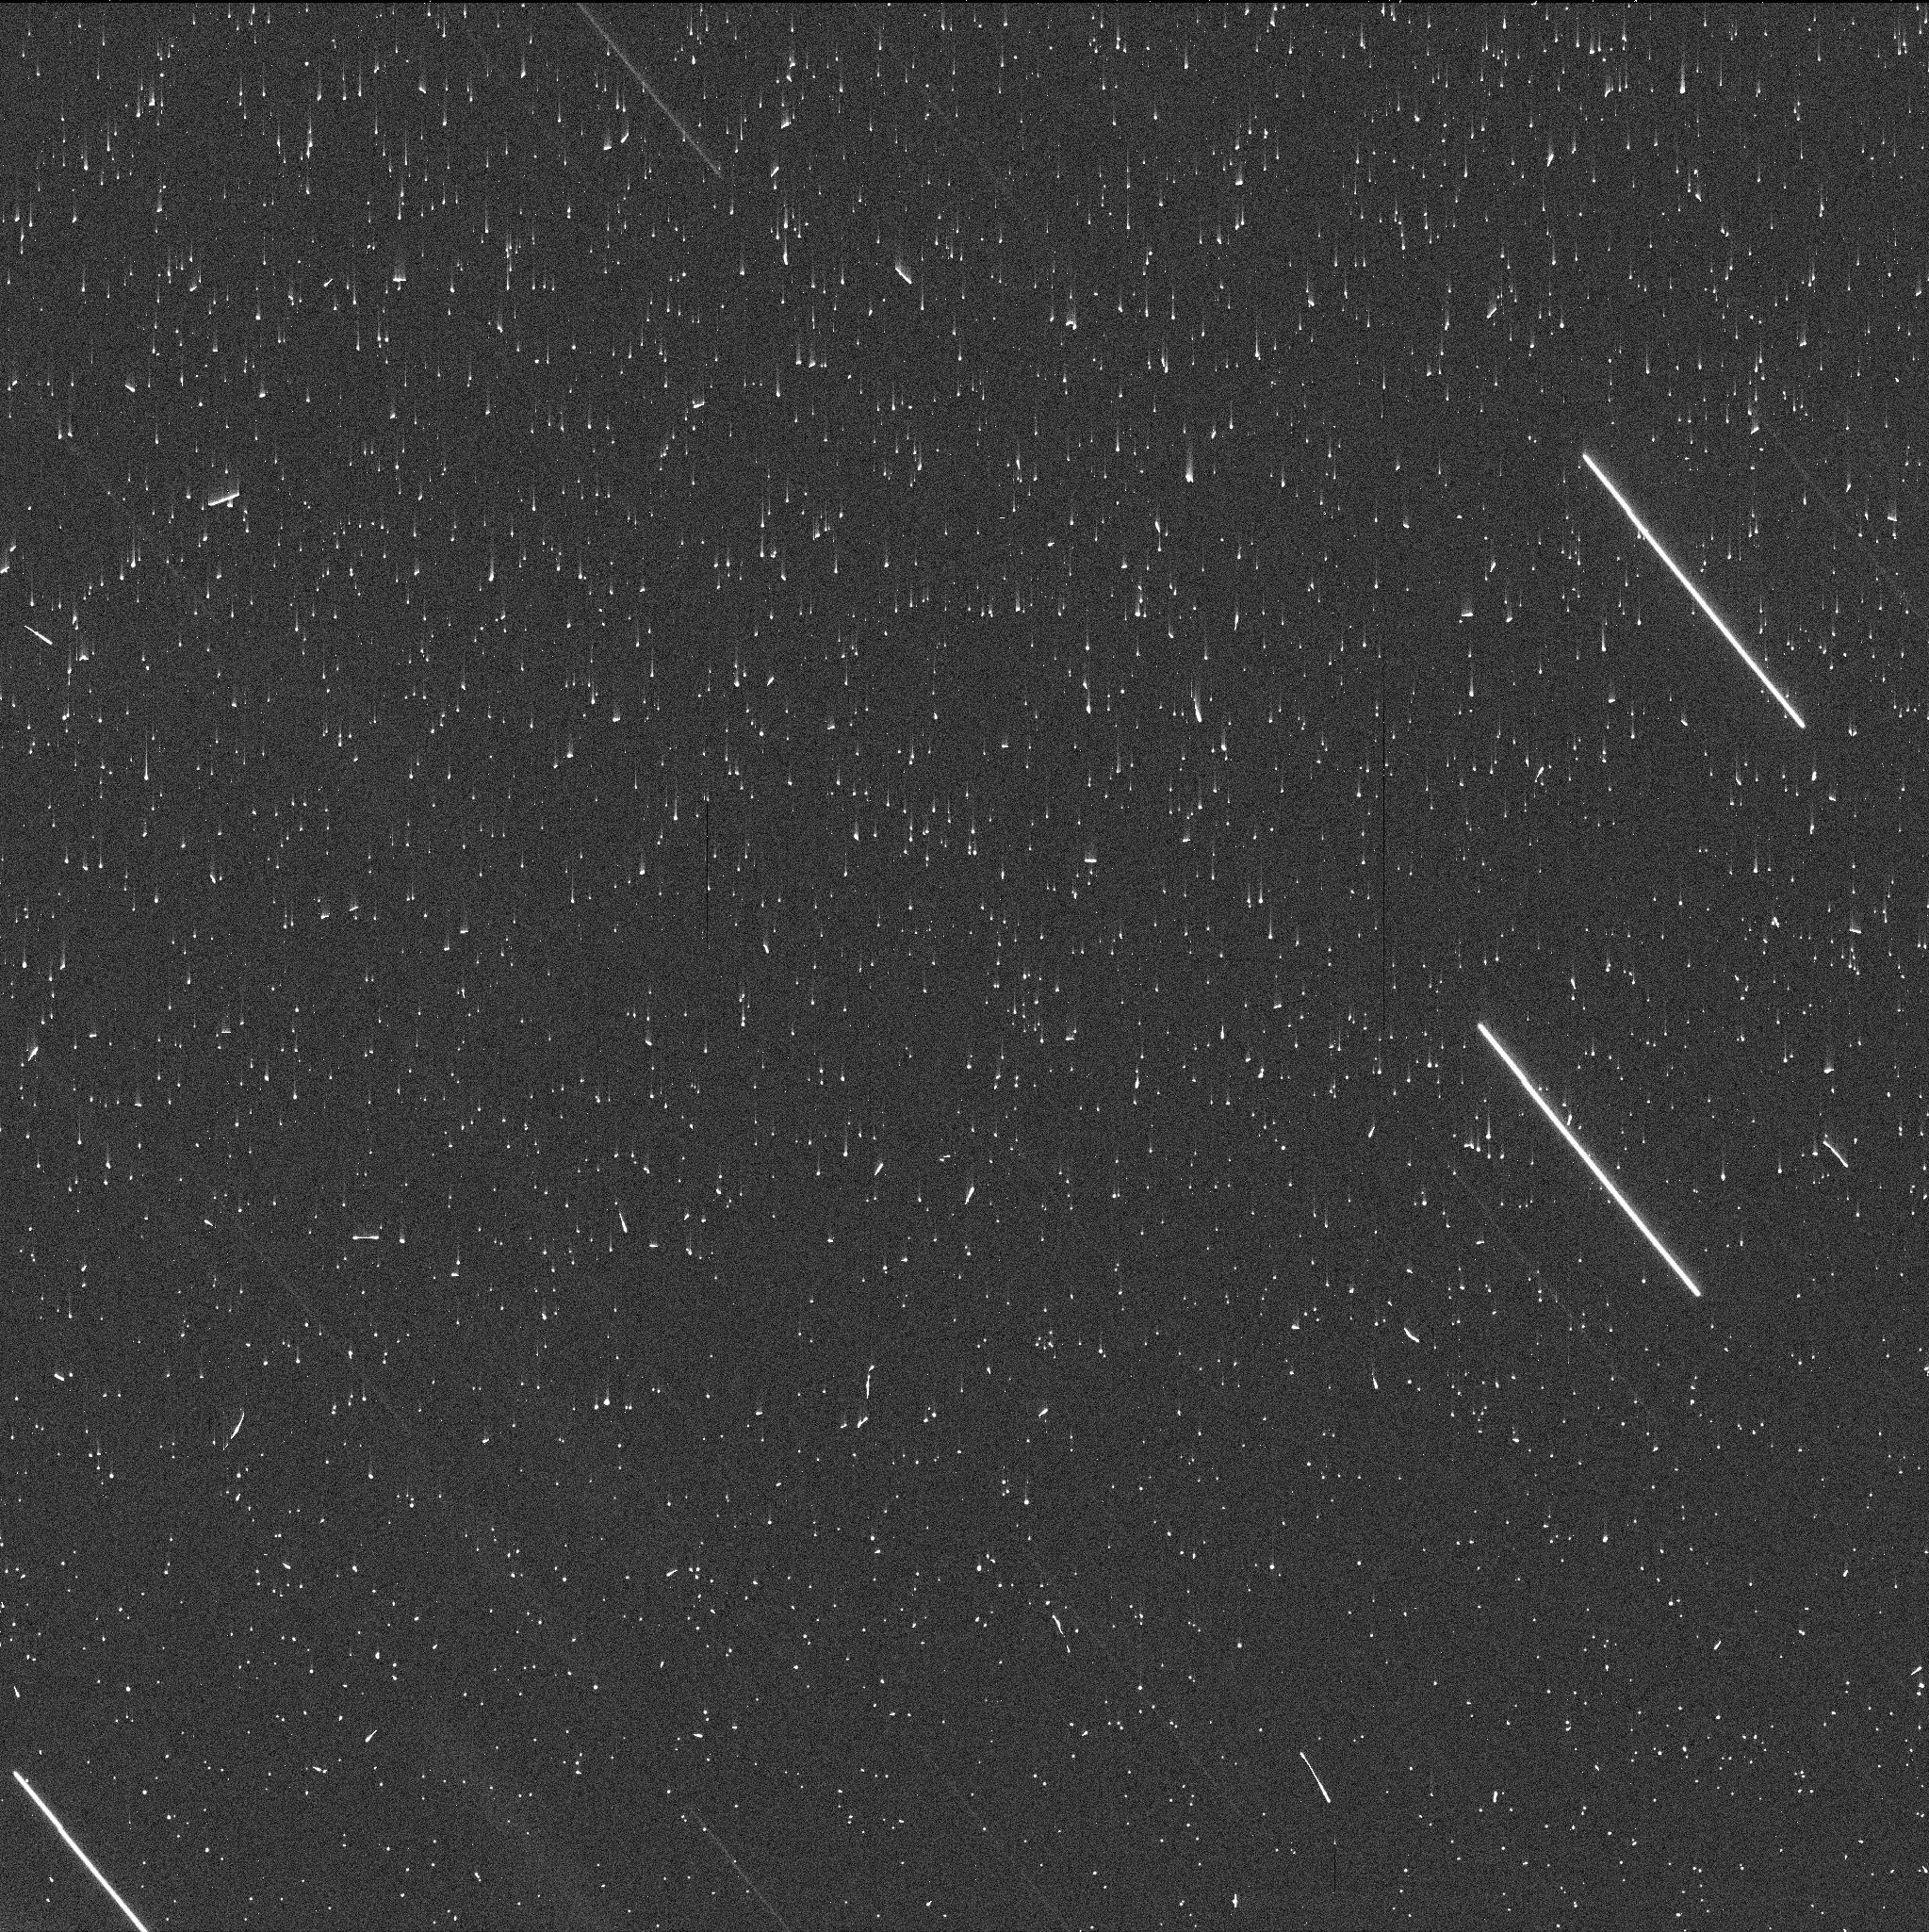
Target: P2021L4-2. Instrument: WFC3/UVIS. Filter: F606W. Exposure: 3 min. Observation ID: iema02nmq

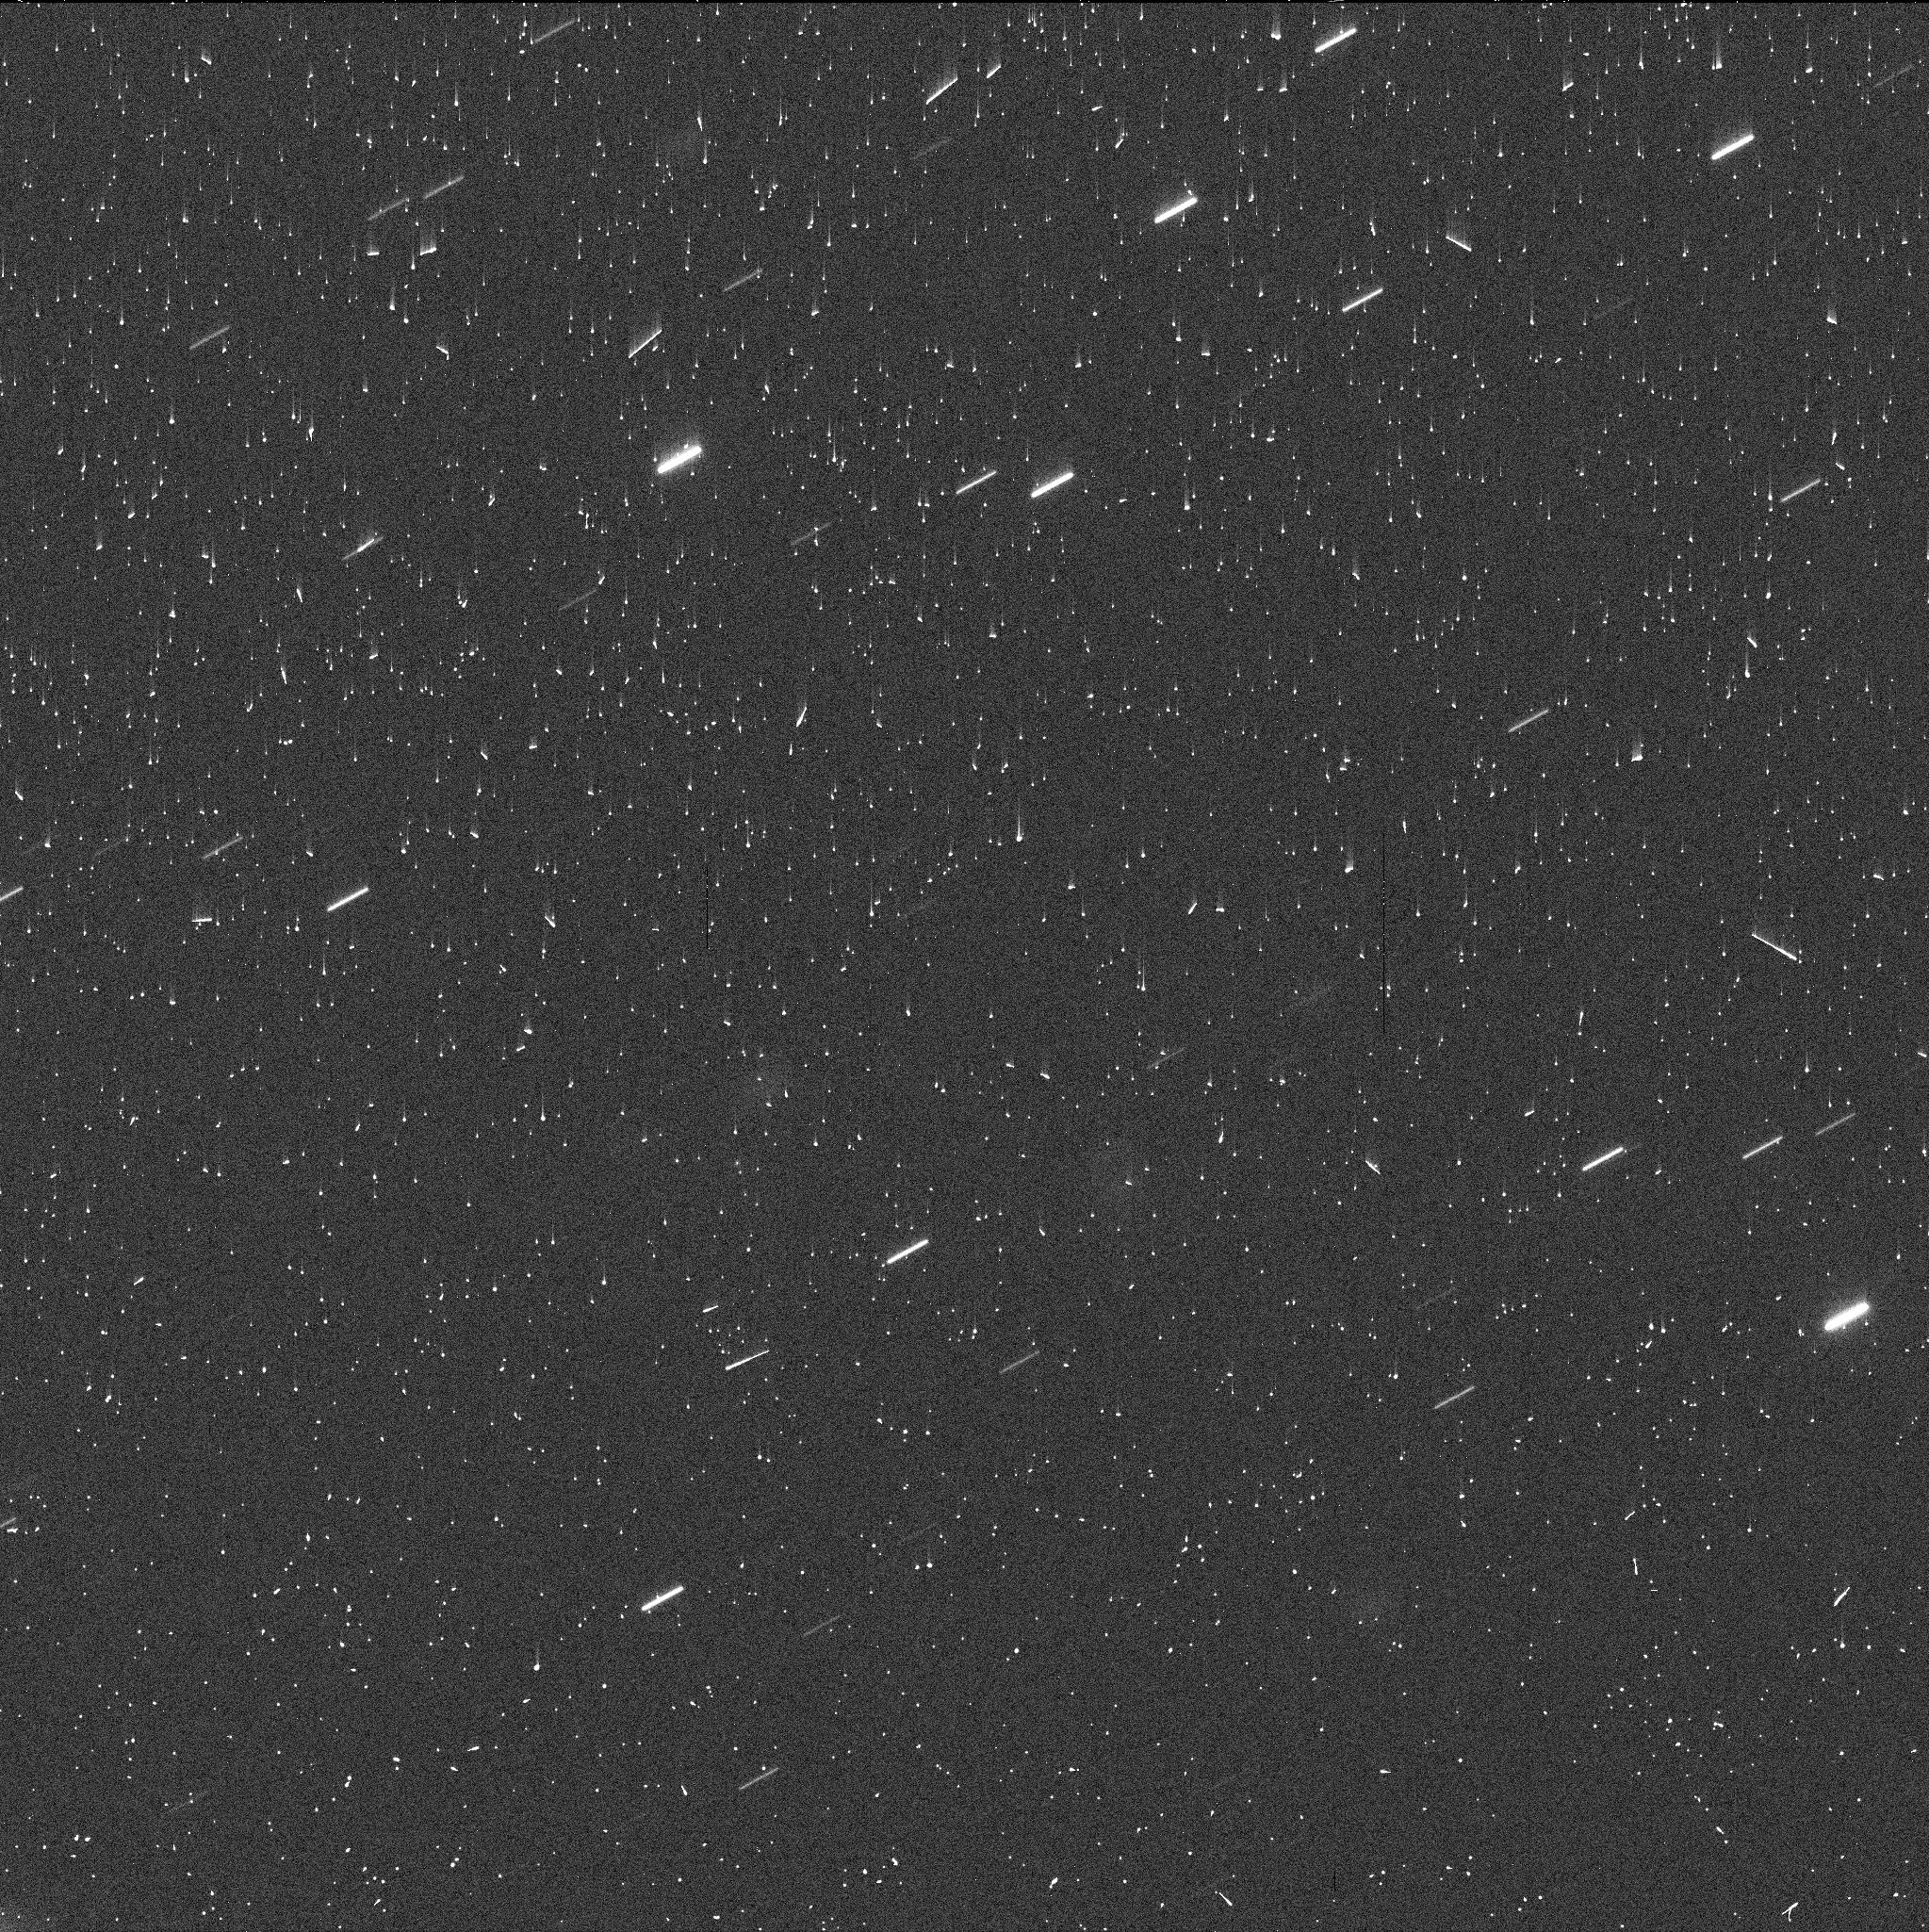
Target: P2021L4-3. Instrument: WFC3/UVIS. Filter: F606W. Exposure: 3 min. Observation ID: iema04t9q

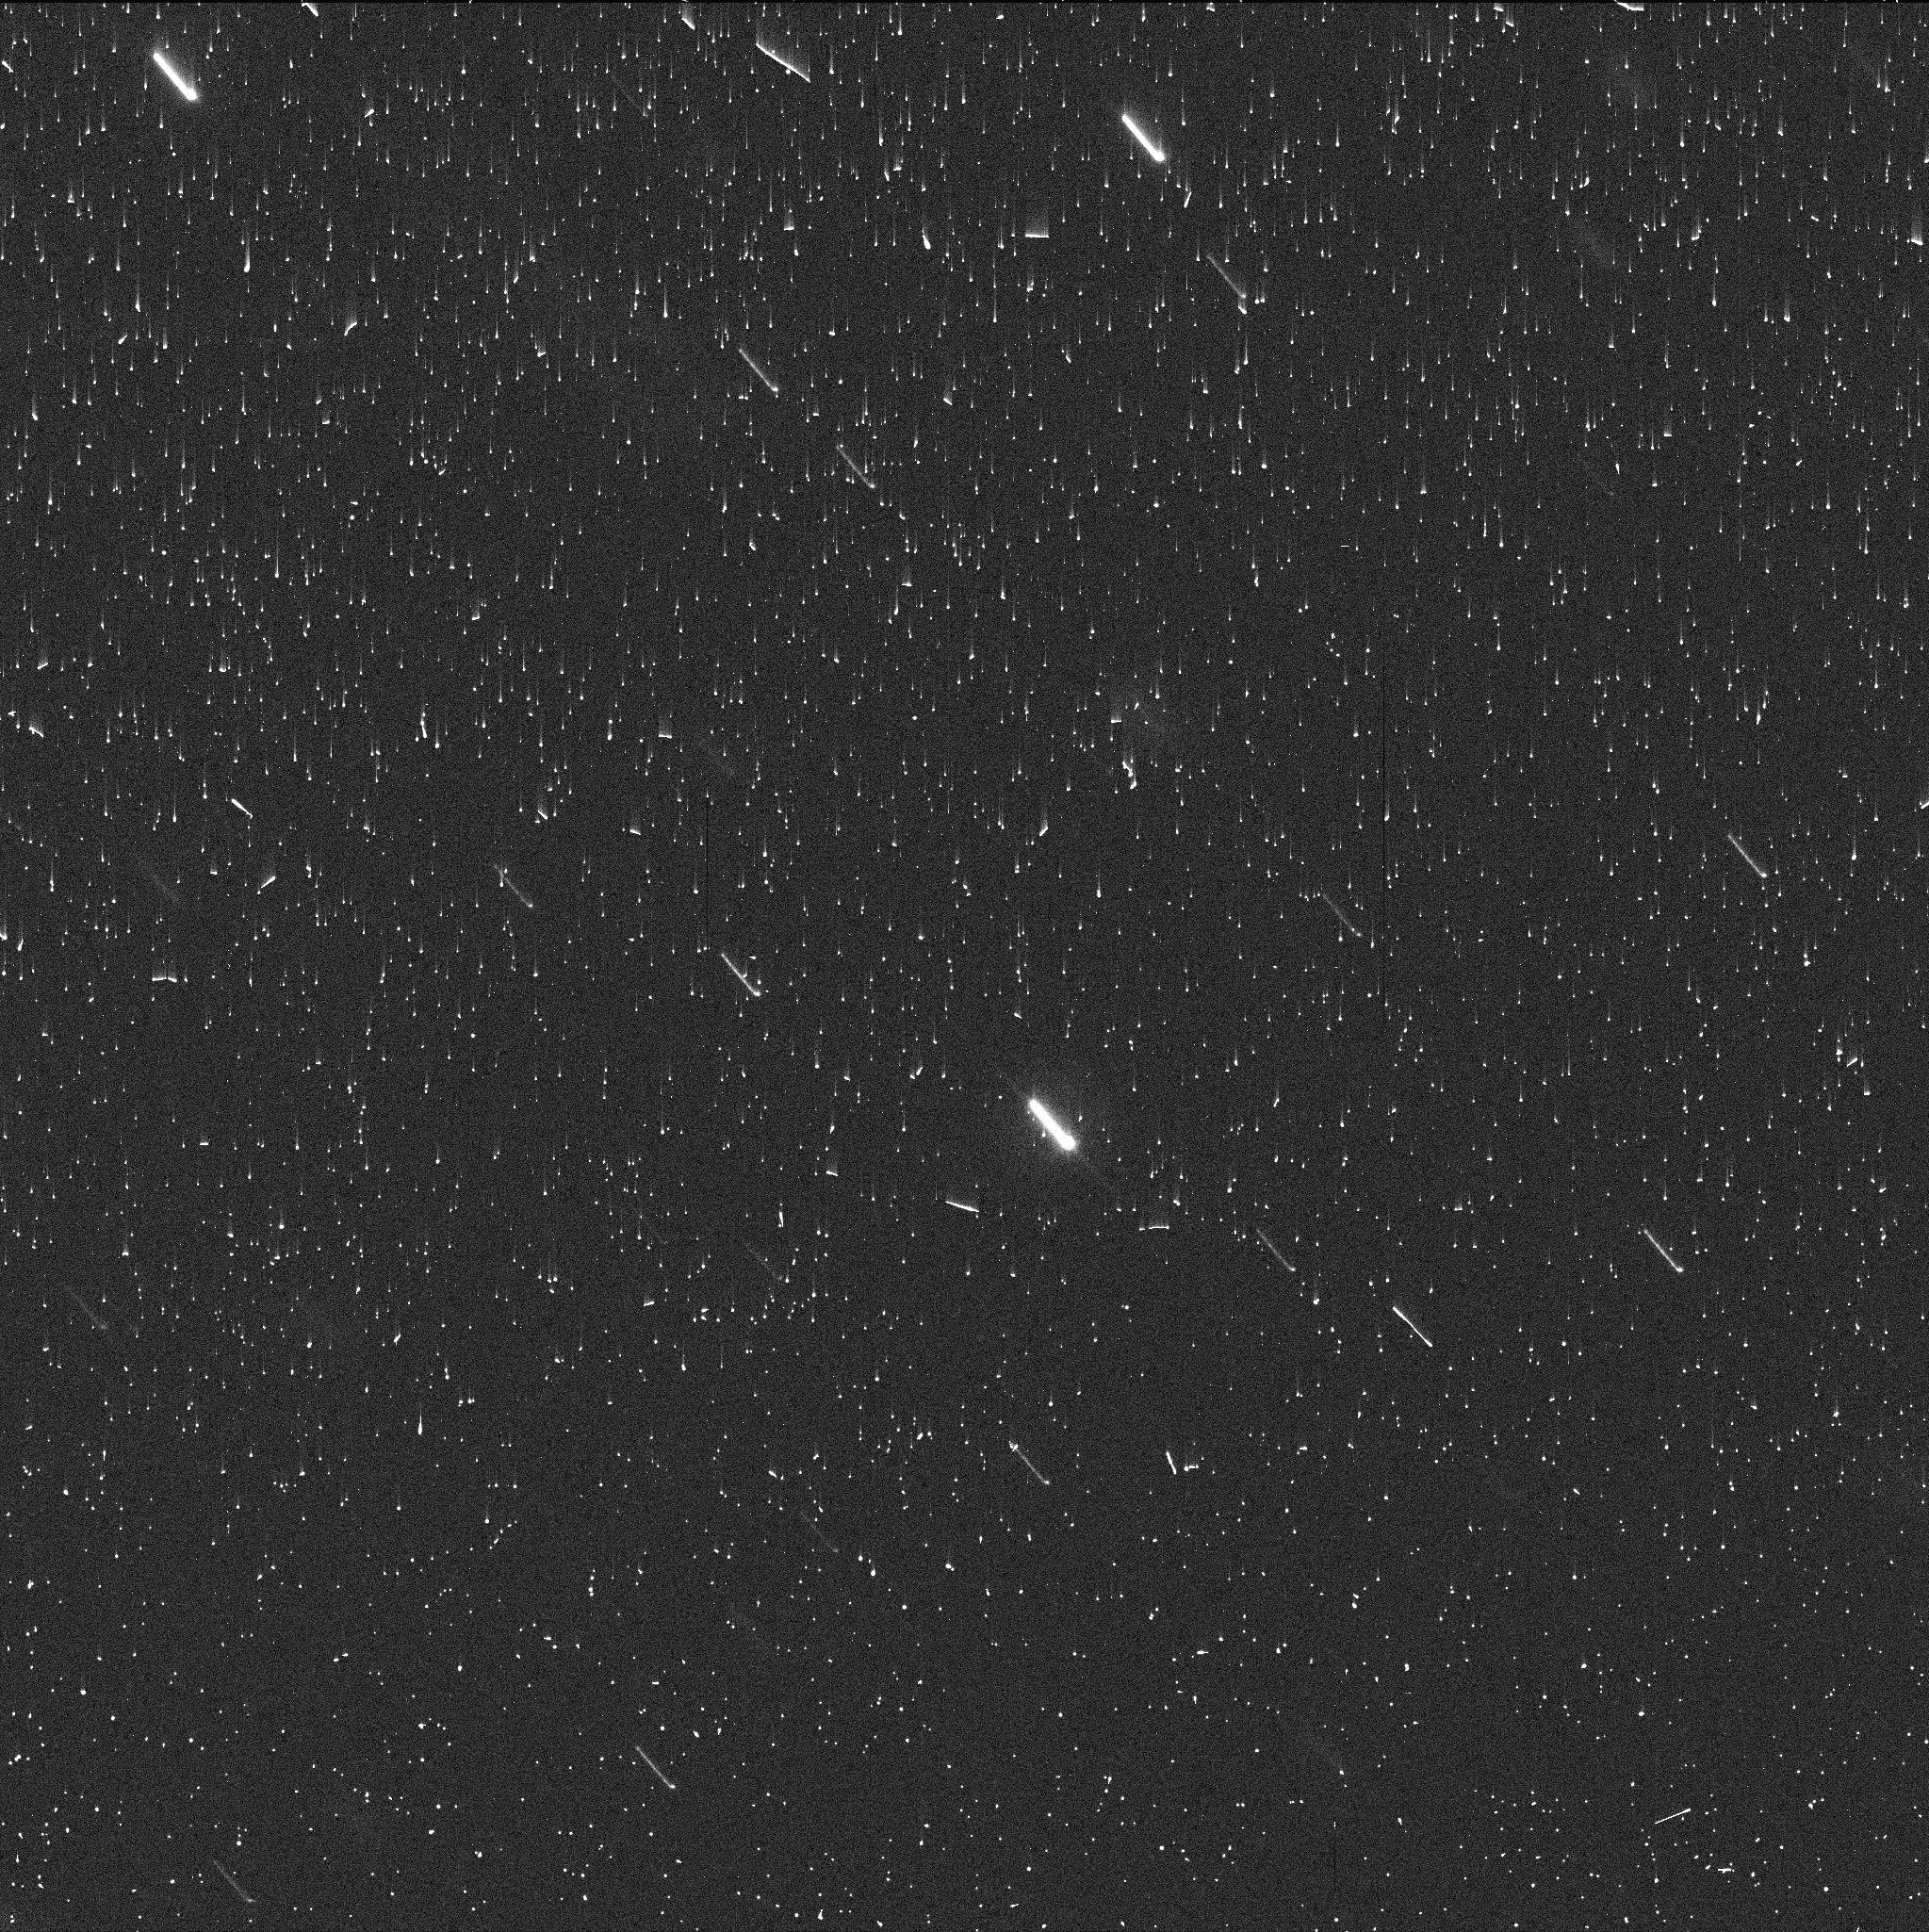
Target: P2021L4. Instrument: WFC3/UVIS. Filter: F606W. Exposure: 3 min. Observation ID: iema01doq

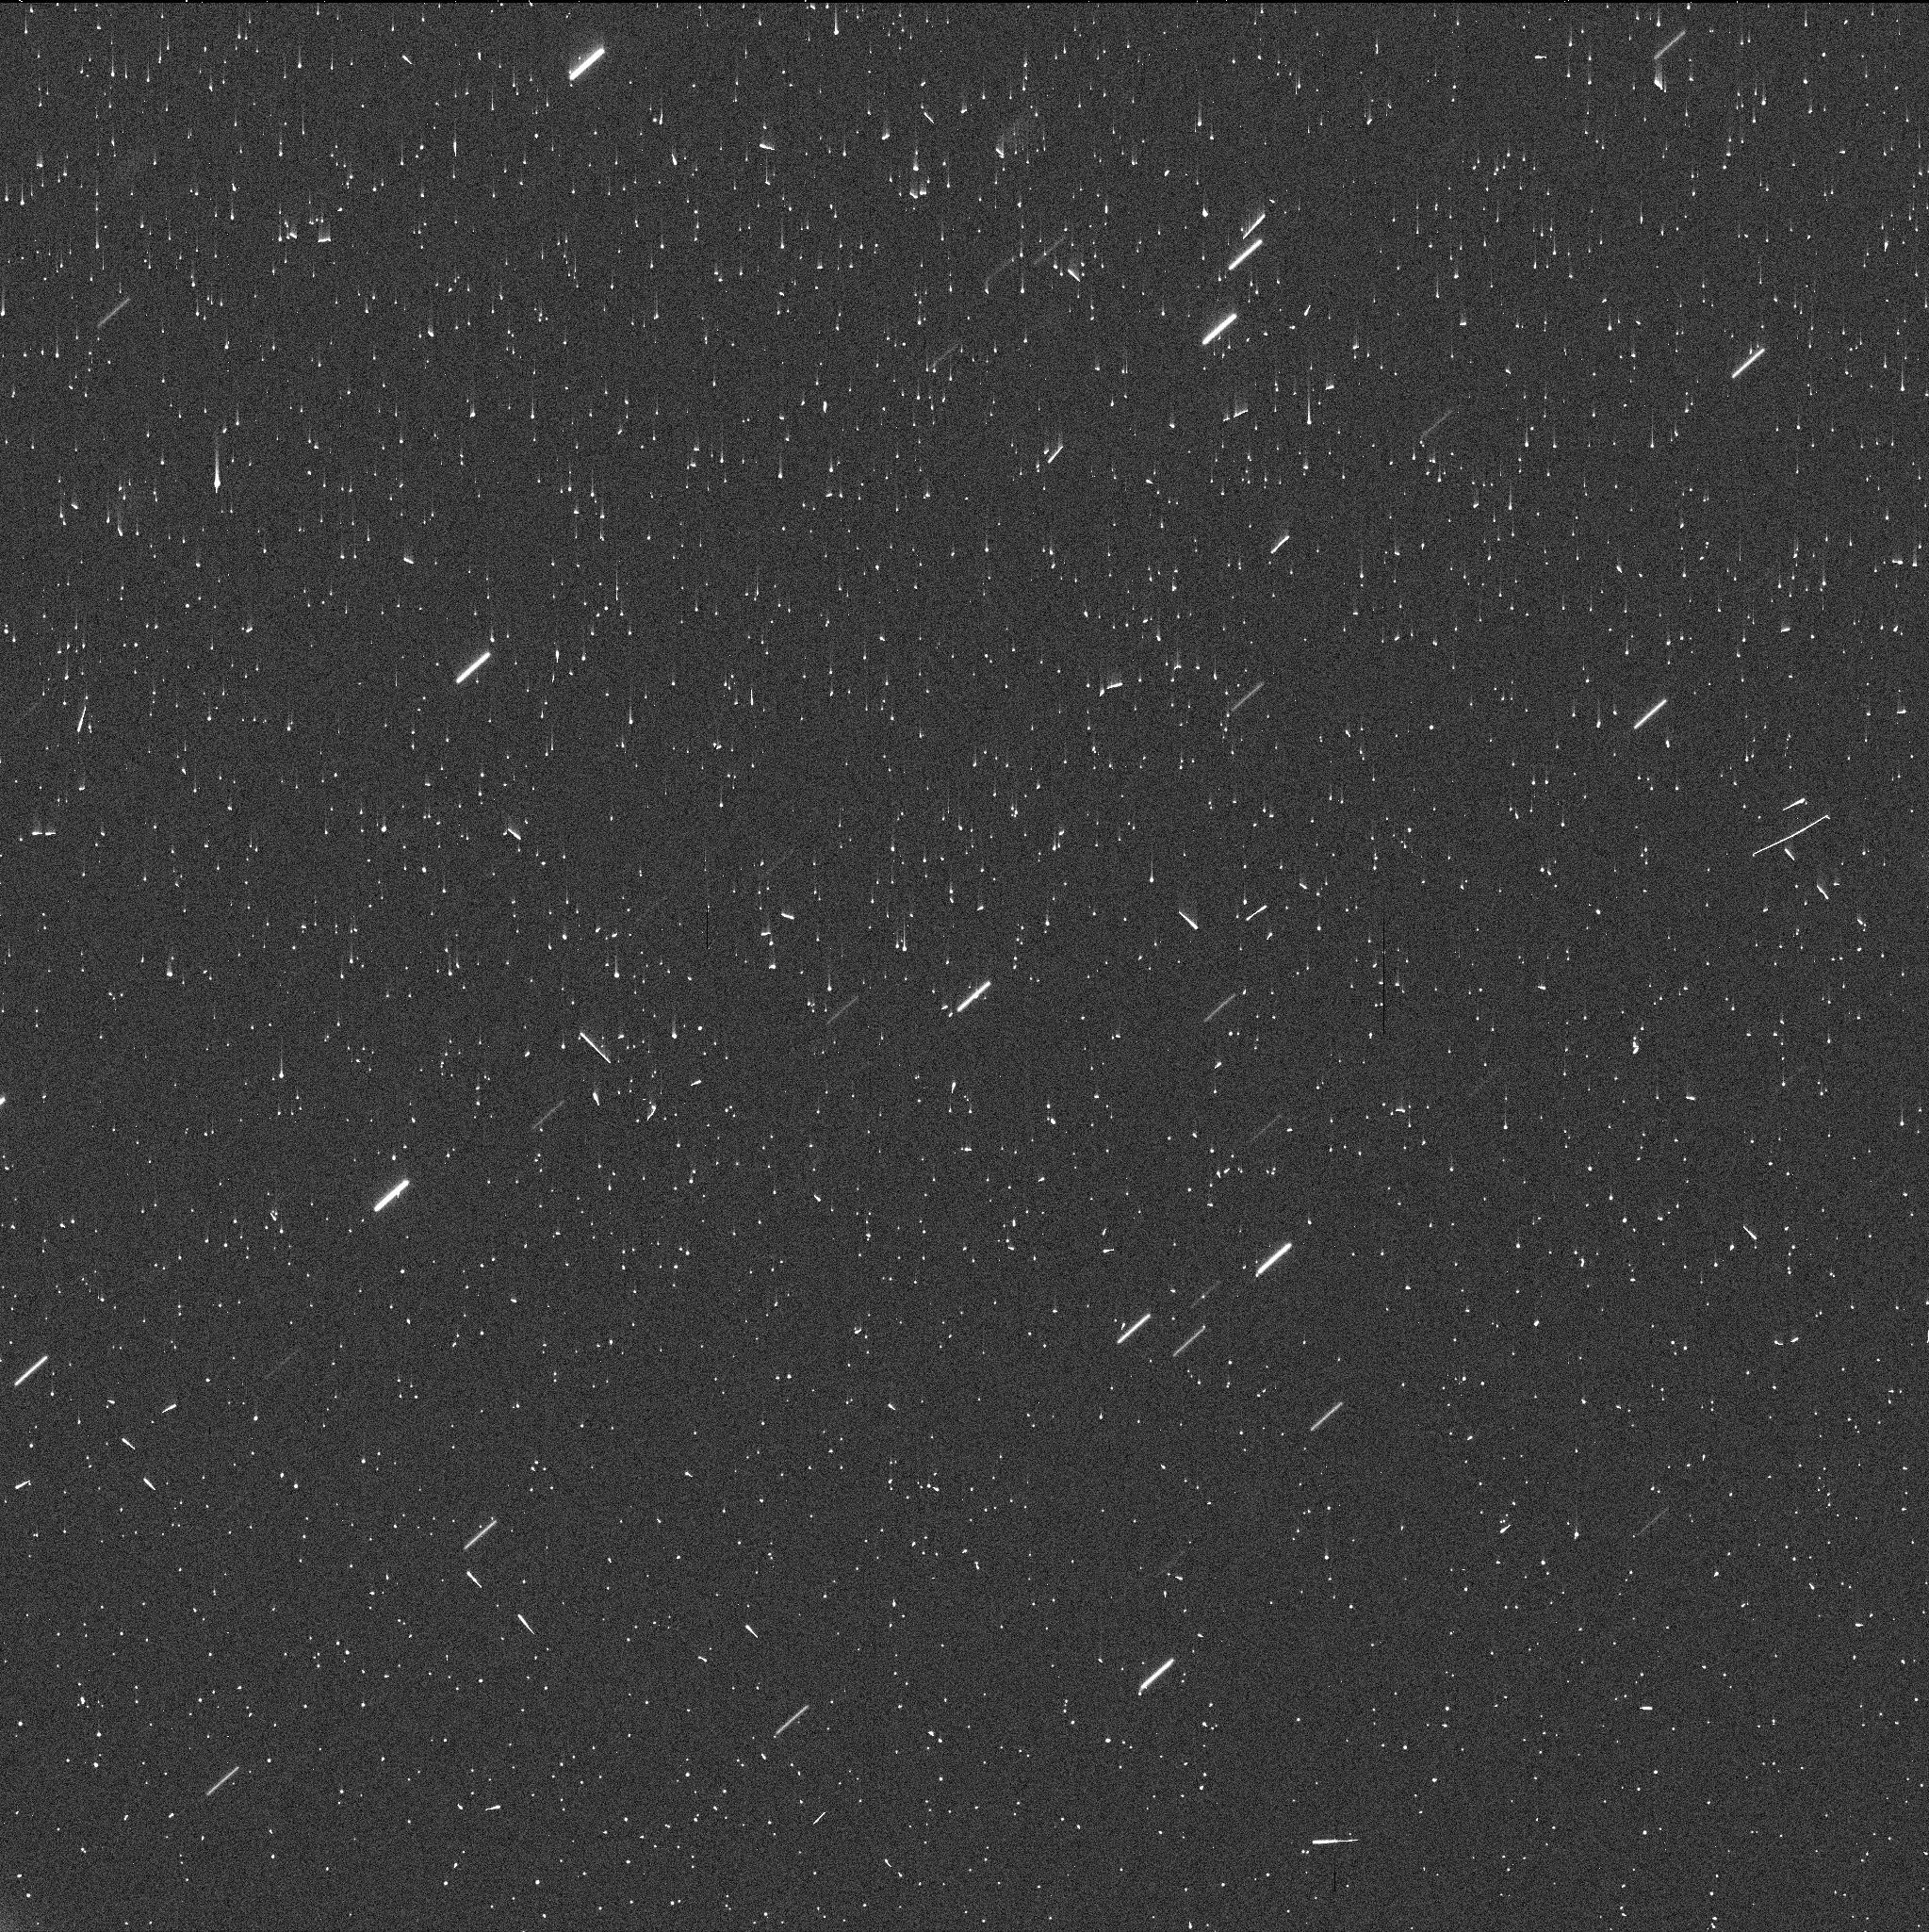
Target: P2021L4-3. Instrument: WFC3/UVIS. Filter: F606W. Exposure: 3 min. Observation ID: iema03szq

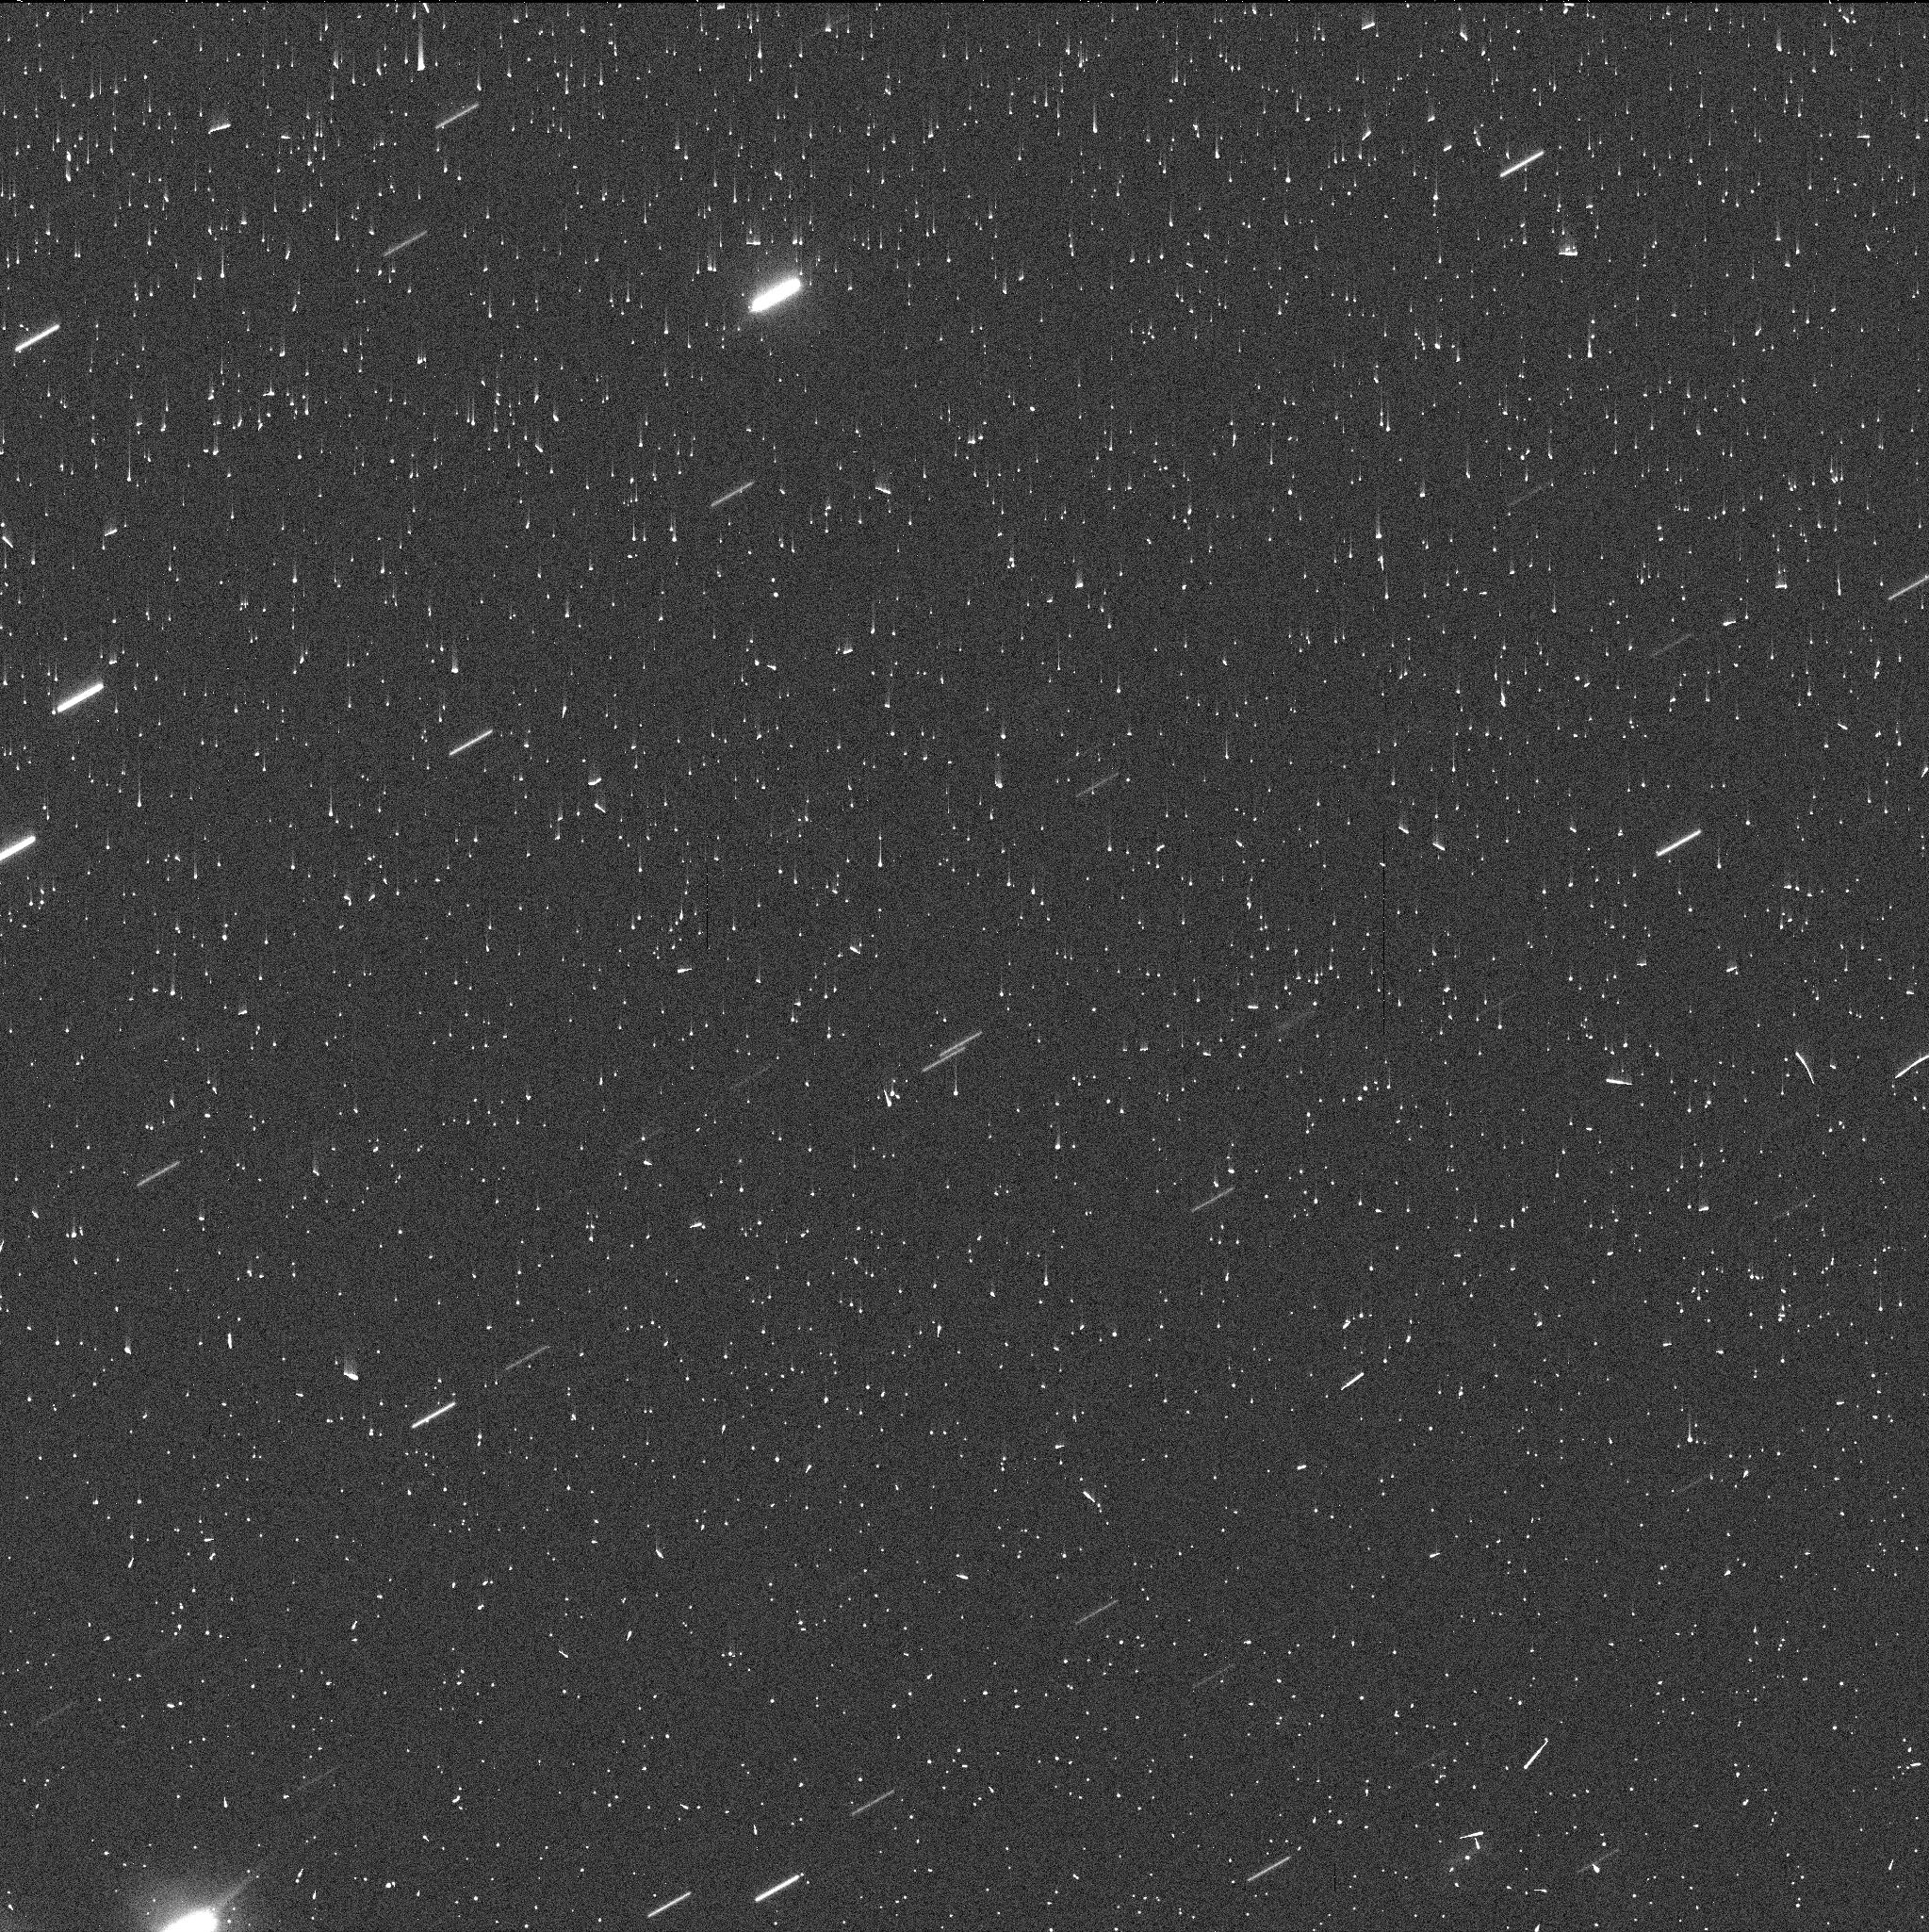
Target: P2021L4-3. Instrument: WFC3/UVIS. Filter: F606W. Exposure: 3 min. Observation ID: iema05tyq

Dust emission process in newly discovered active asteroids P/2021 L4 (PI: Agarwal, Jessica)

We request 3 orbits of DD time to identify the cause of dust emission in newly discovered active asteroid P/2021 L4. The orbit of L4 is in the outer main belt, and similar to those of two other asteroids with confirmed activity likely driven by the sublimation of ice. However, the activity in L4 can be dated to an epoch more than 1.5 years after perihelion, which make sublimation-driven activity questionable, with possible alternatives being an impact or rotational mass shedding. We here seek to find out about the cause of activity from studying the distribution and dynamical evolution of dust and debris near the nucleus and in the dust tail, and to characterise the nucleus itself. This will help us to constrain the depth of buried ice in this outer-main-belt object, and lay the basis for follow-up observations during the next perihelion passage in 2025. We request DD time because L4 was discovered after the last regular GO proposal deadline, and because we expect the debris to disperse on timescales of weeks to a few months.